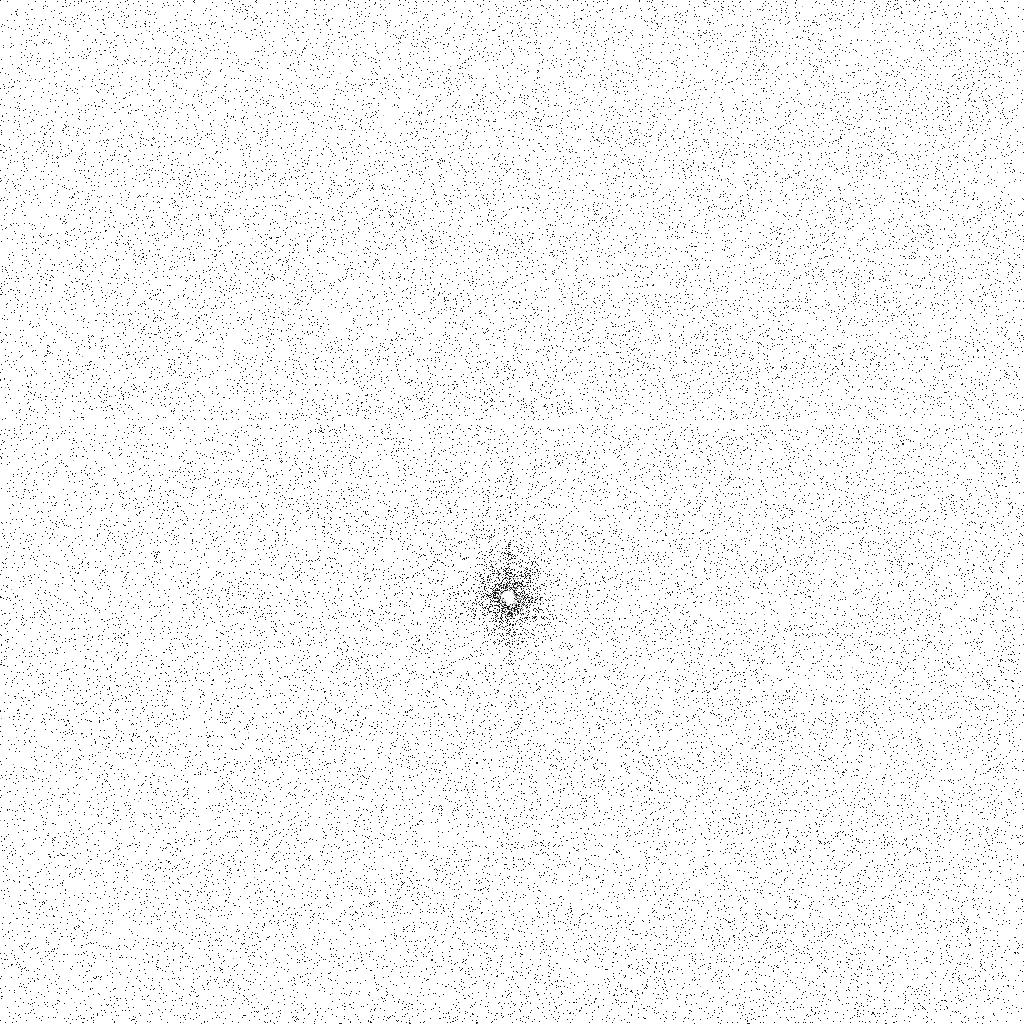
Target: LUTETIA
Instrument: ACS/SBC
Filter: F140LP
Exposure: 21 min
Observation ID: jb9h02a1q

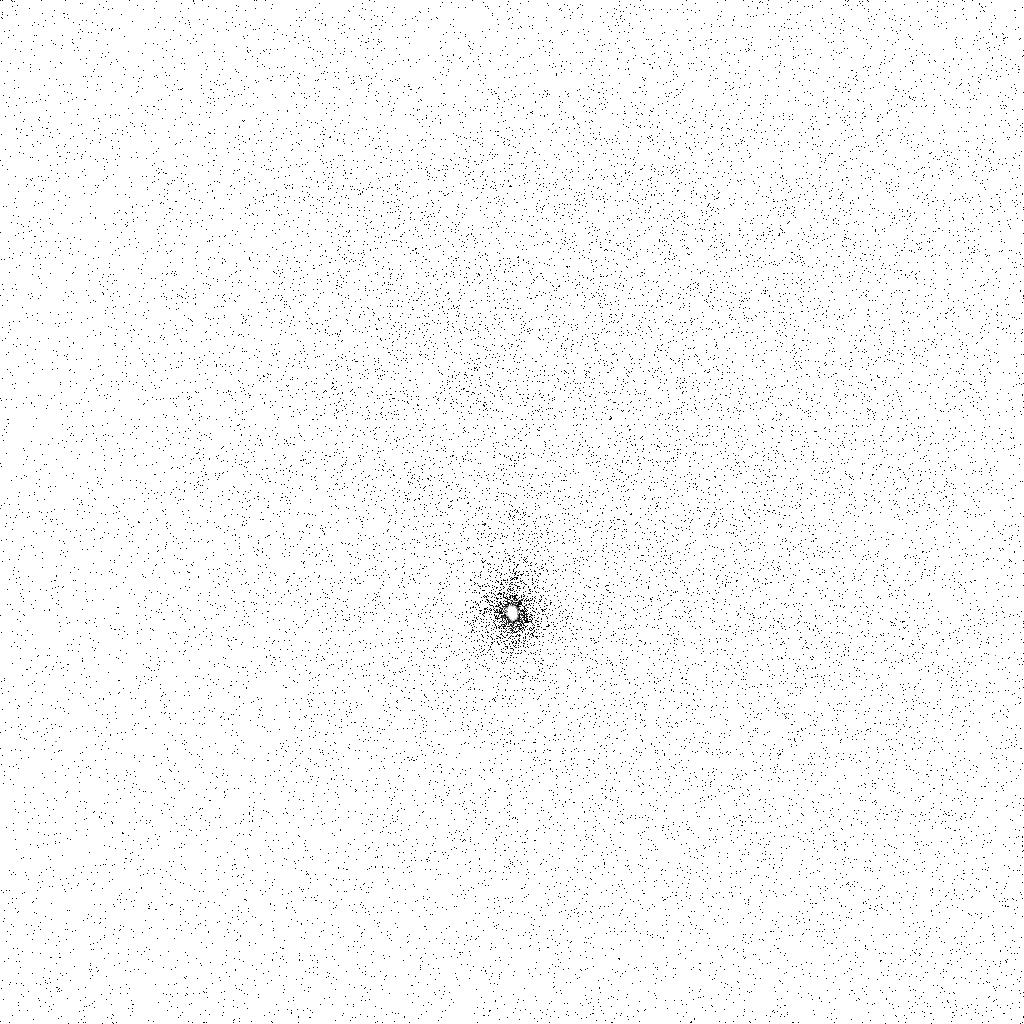
Target: LUTETIA
Instrument: ACS/SBC
Filter: F165LP
Exposure: 21 min
Observation ID: jb9h05a5q

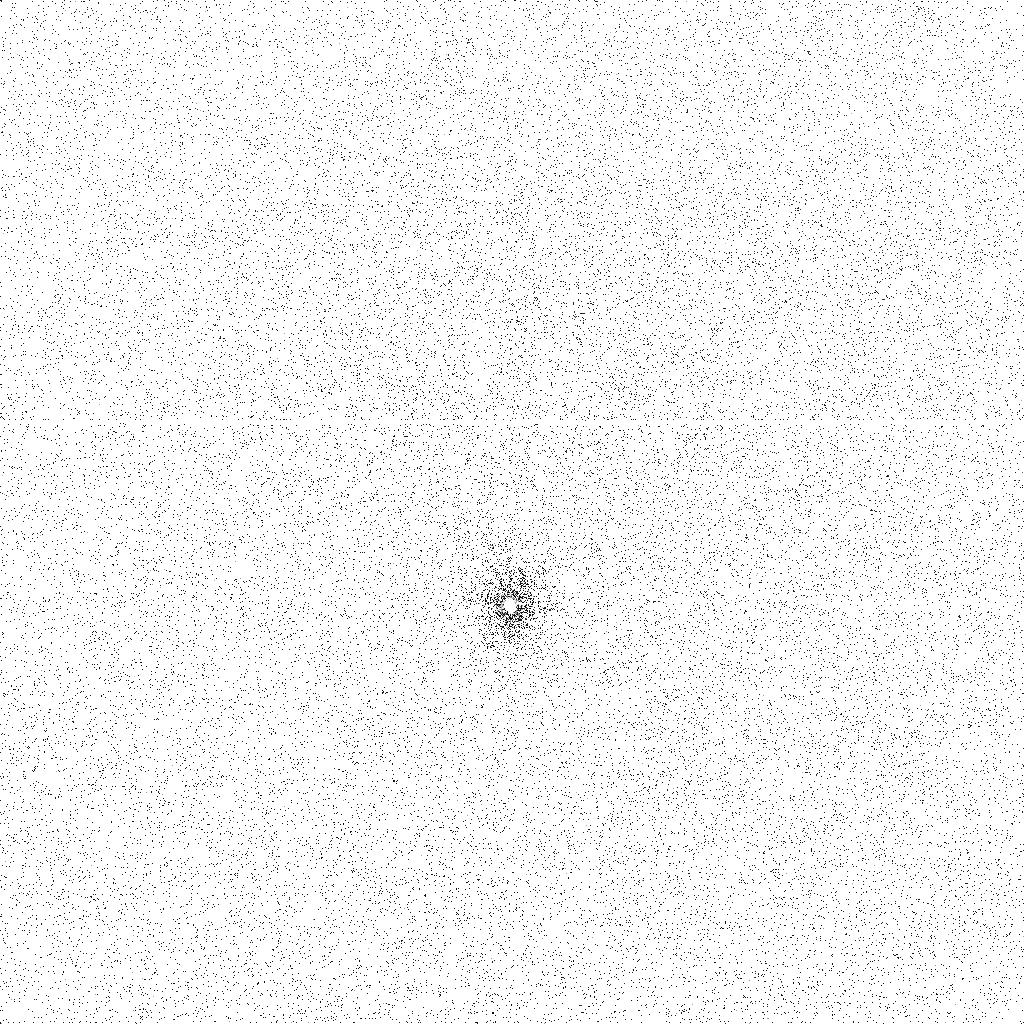
Target: LUTETIA
Instrument: ACS/SBC
Filter: F140LP
Exposure: 21 min
Observation ID: jb9h05a4q

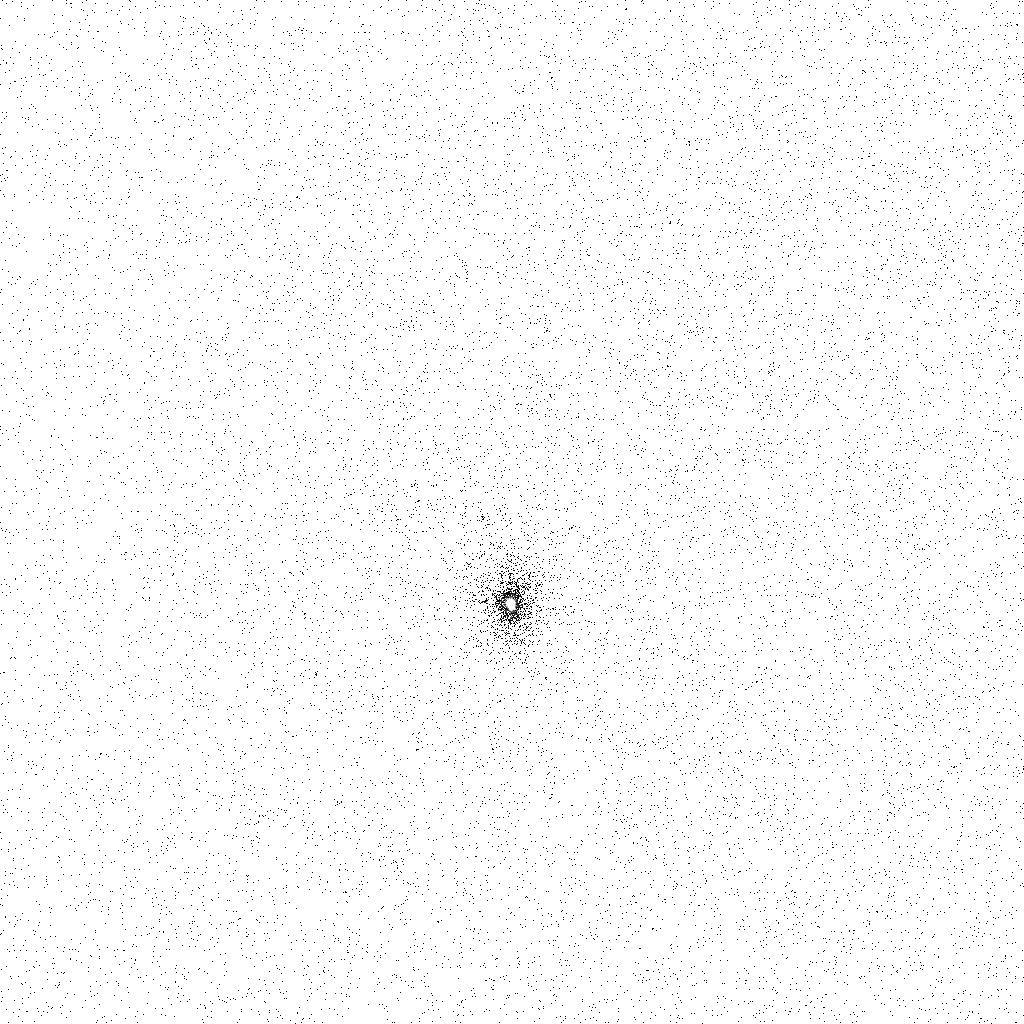
Target: LUTETIA
Instrument: ACS/SBC
Filter: F165LP
Exposure: 21 min
Observation ID: jb9h02a2q

Hubble Investigation of Asteroid 21 Lutetia in Support of the Rosetta Mission Flyby (PI: Weaver, Hal)

The Rosetta mission is gearing up for a flyby encounter with the large, main belt asteroid 21 Lutetia, with closest approach on 2010 June 10. The next opposition, on 2008 December 1, is our last opportunity to make observations in time to affect the planning of the Rosetta program. We request a total of 5 orbits of Hubble observing time (2 using ACS/SBC and 3 using WFPC2) to characterize the UV albedo of Lutetia, to search for any dust debris near the main body, and to perform a deep search for companions. Even one orbit of Hubble time would provide valuable data for planning the Rosetta-Alice ultraviolet spectrometer observations, and 2 orbits are sufficient to characterize the far-UV albedo, but a 5-orbit program provides a richer scientific investigation with potentially much broader implications, both scientifically and for Rosetta planning.